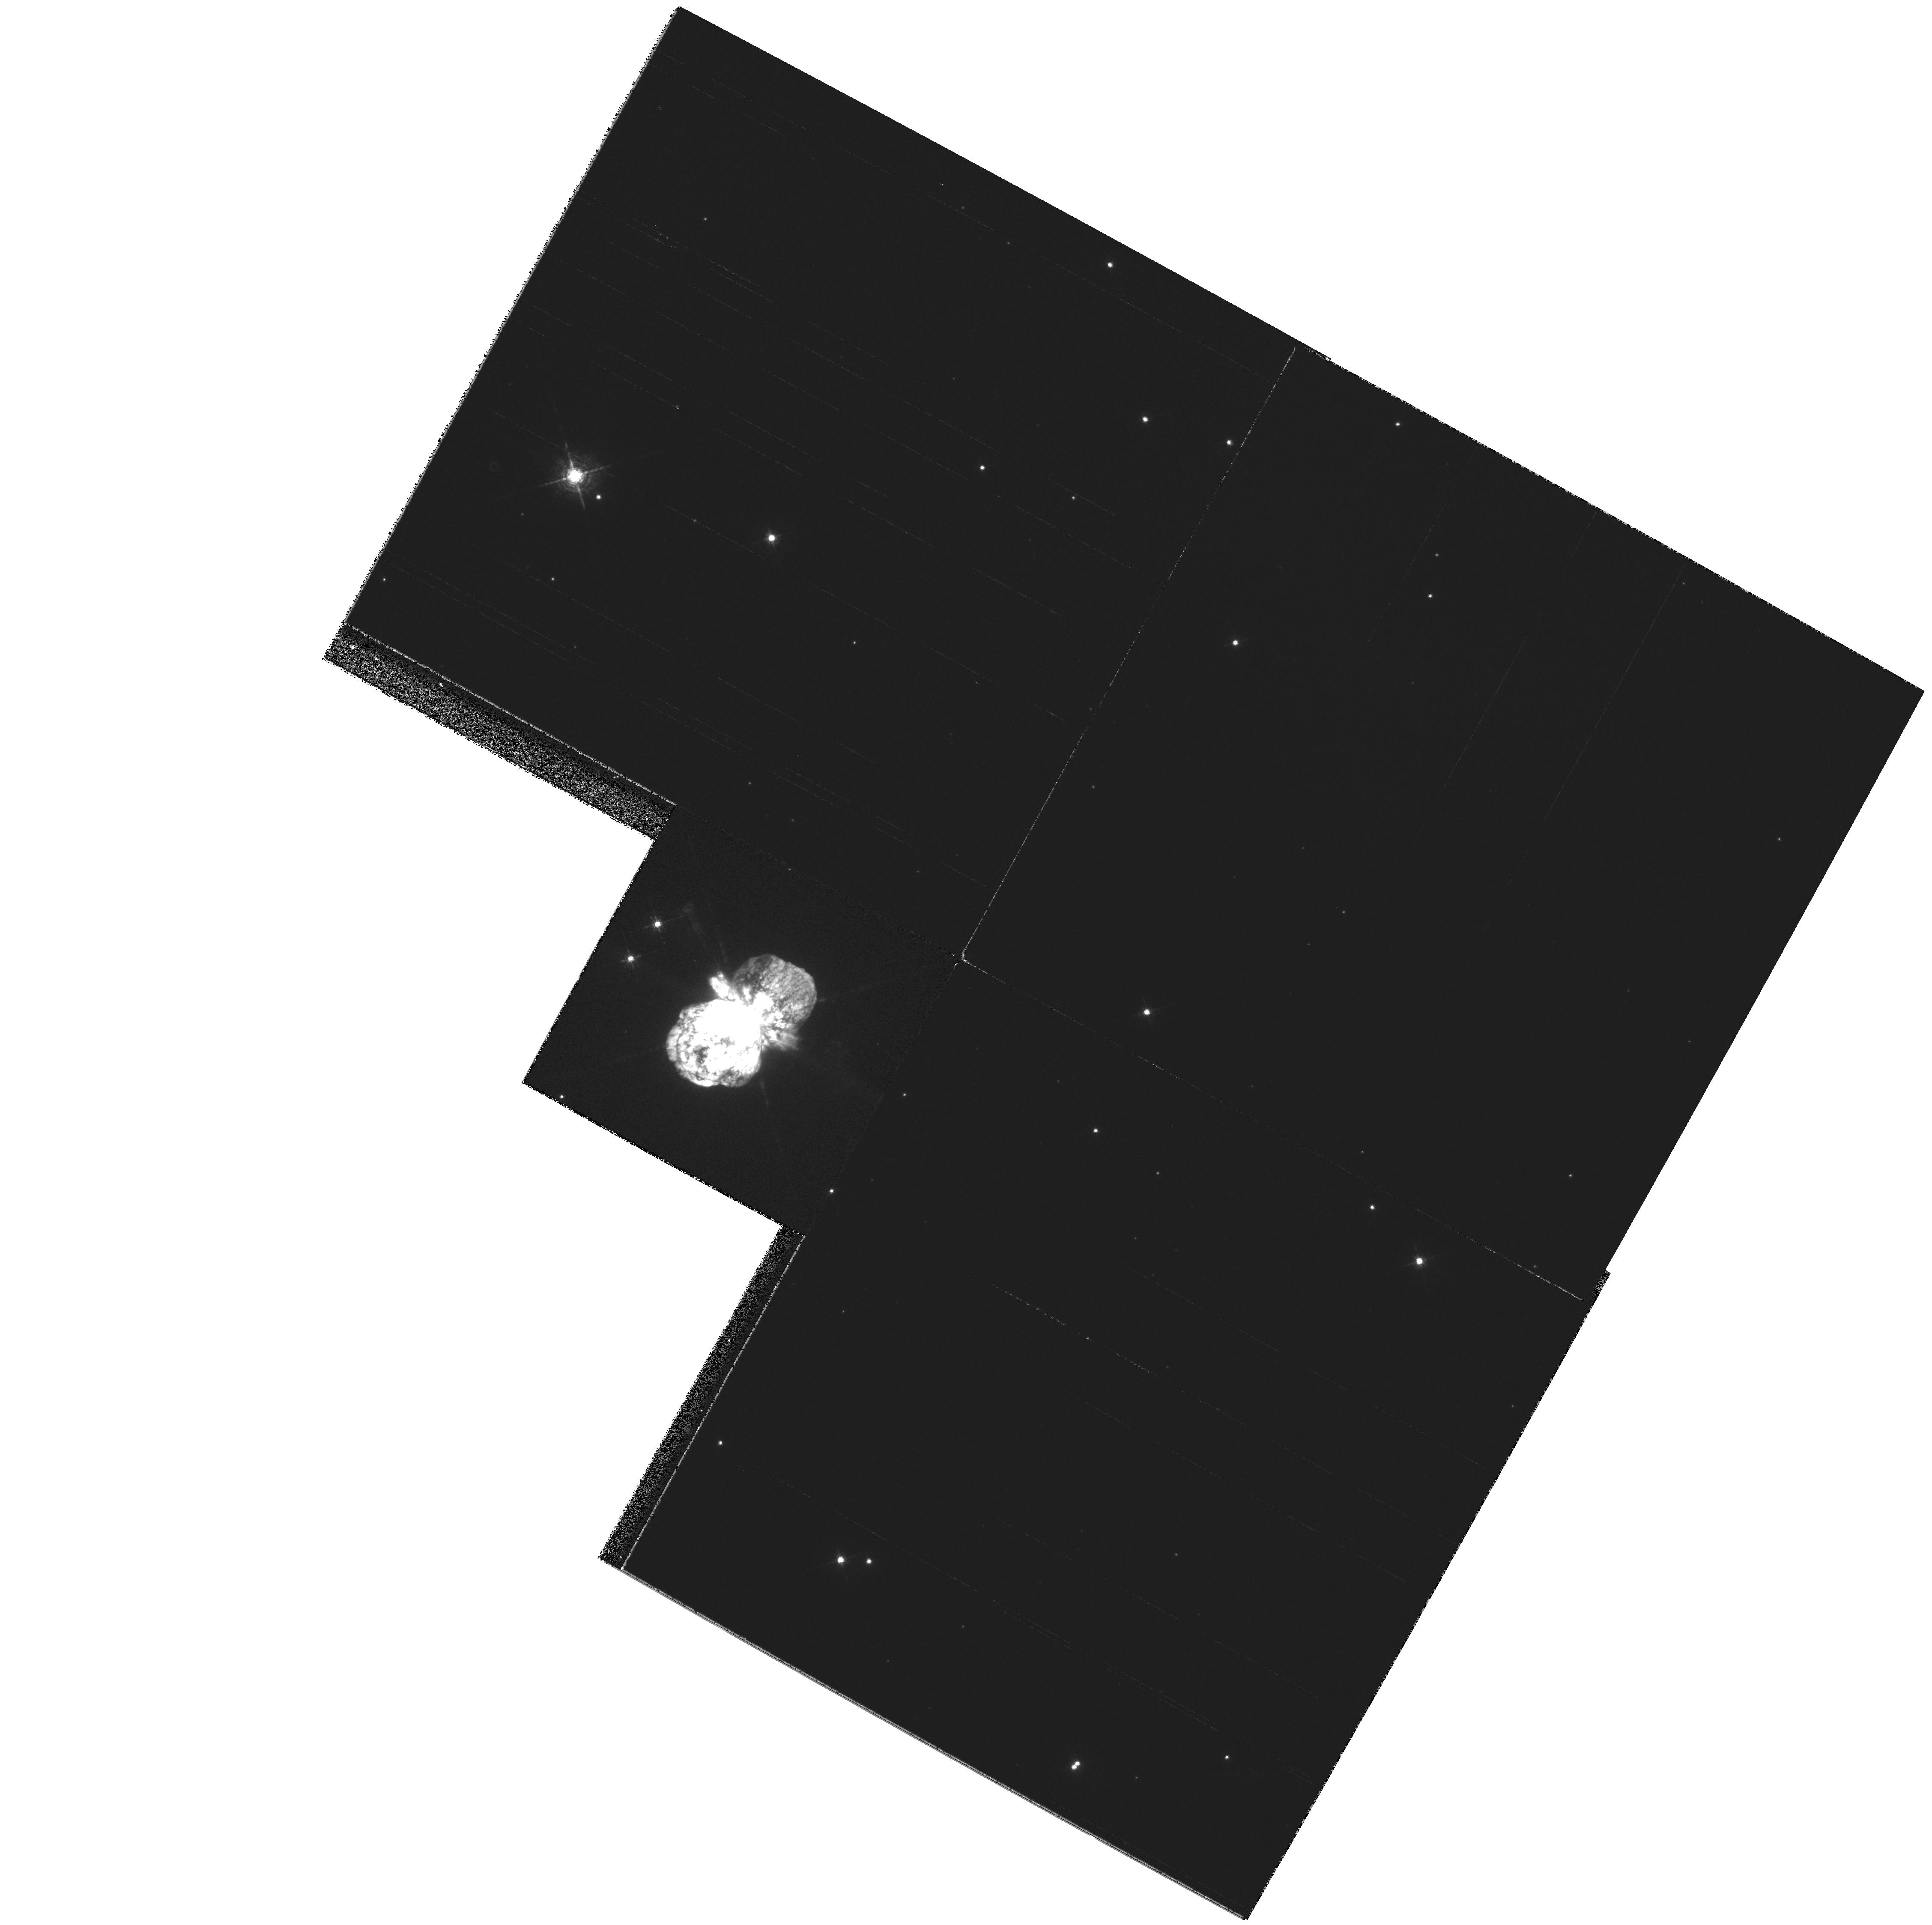
Target: ETA-CAR-PK1-OFFSET
Instrument: WFPC2/PC
Filter: F631N
Exposure: 2 min
Observation ID: hst_6501_01_wfpc2_pc_f631n_u3gn01

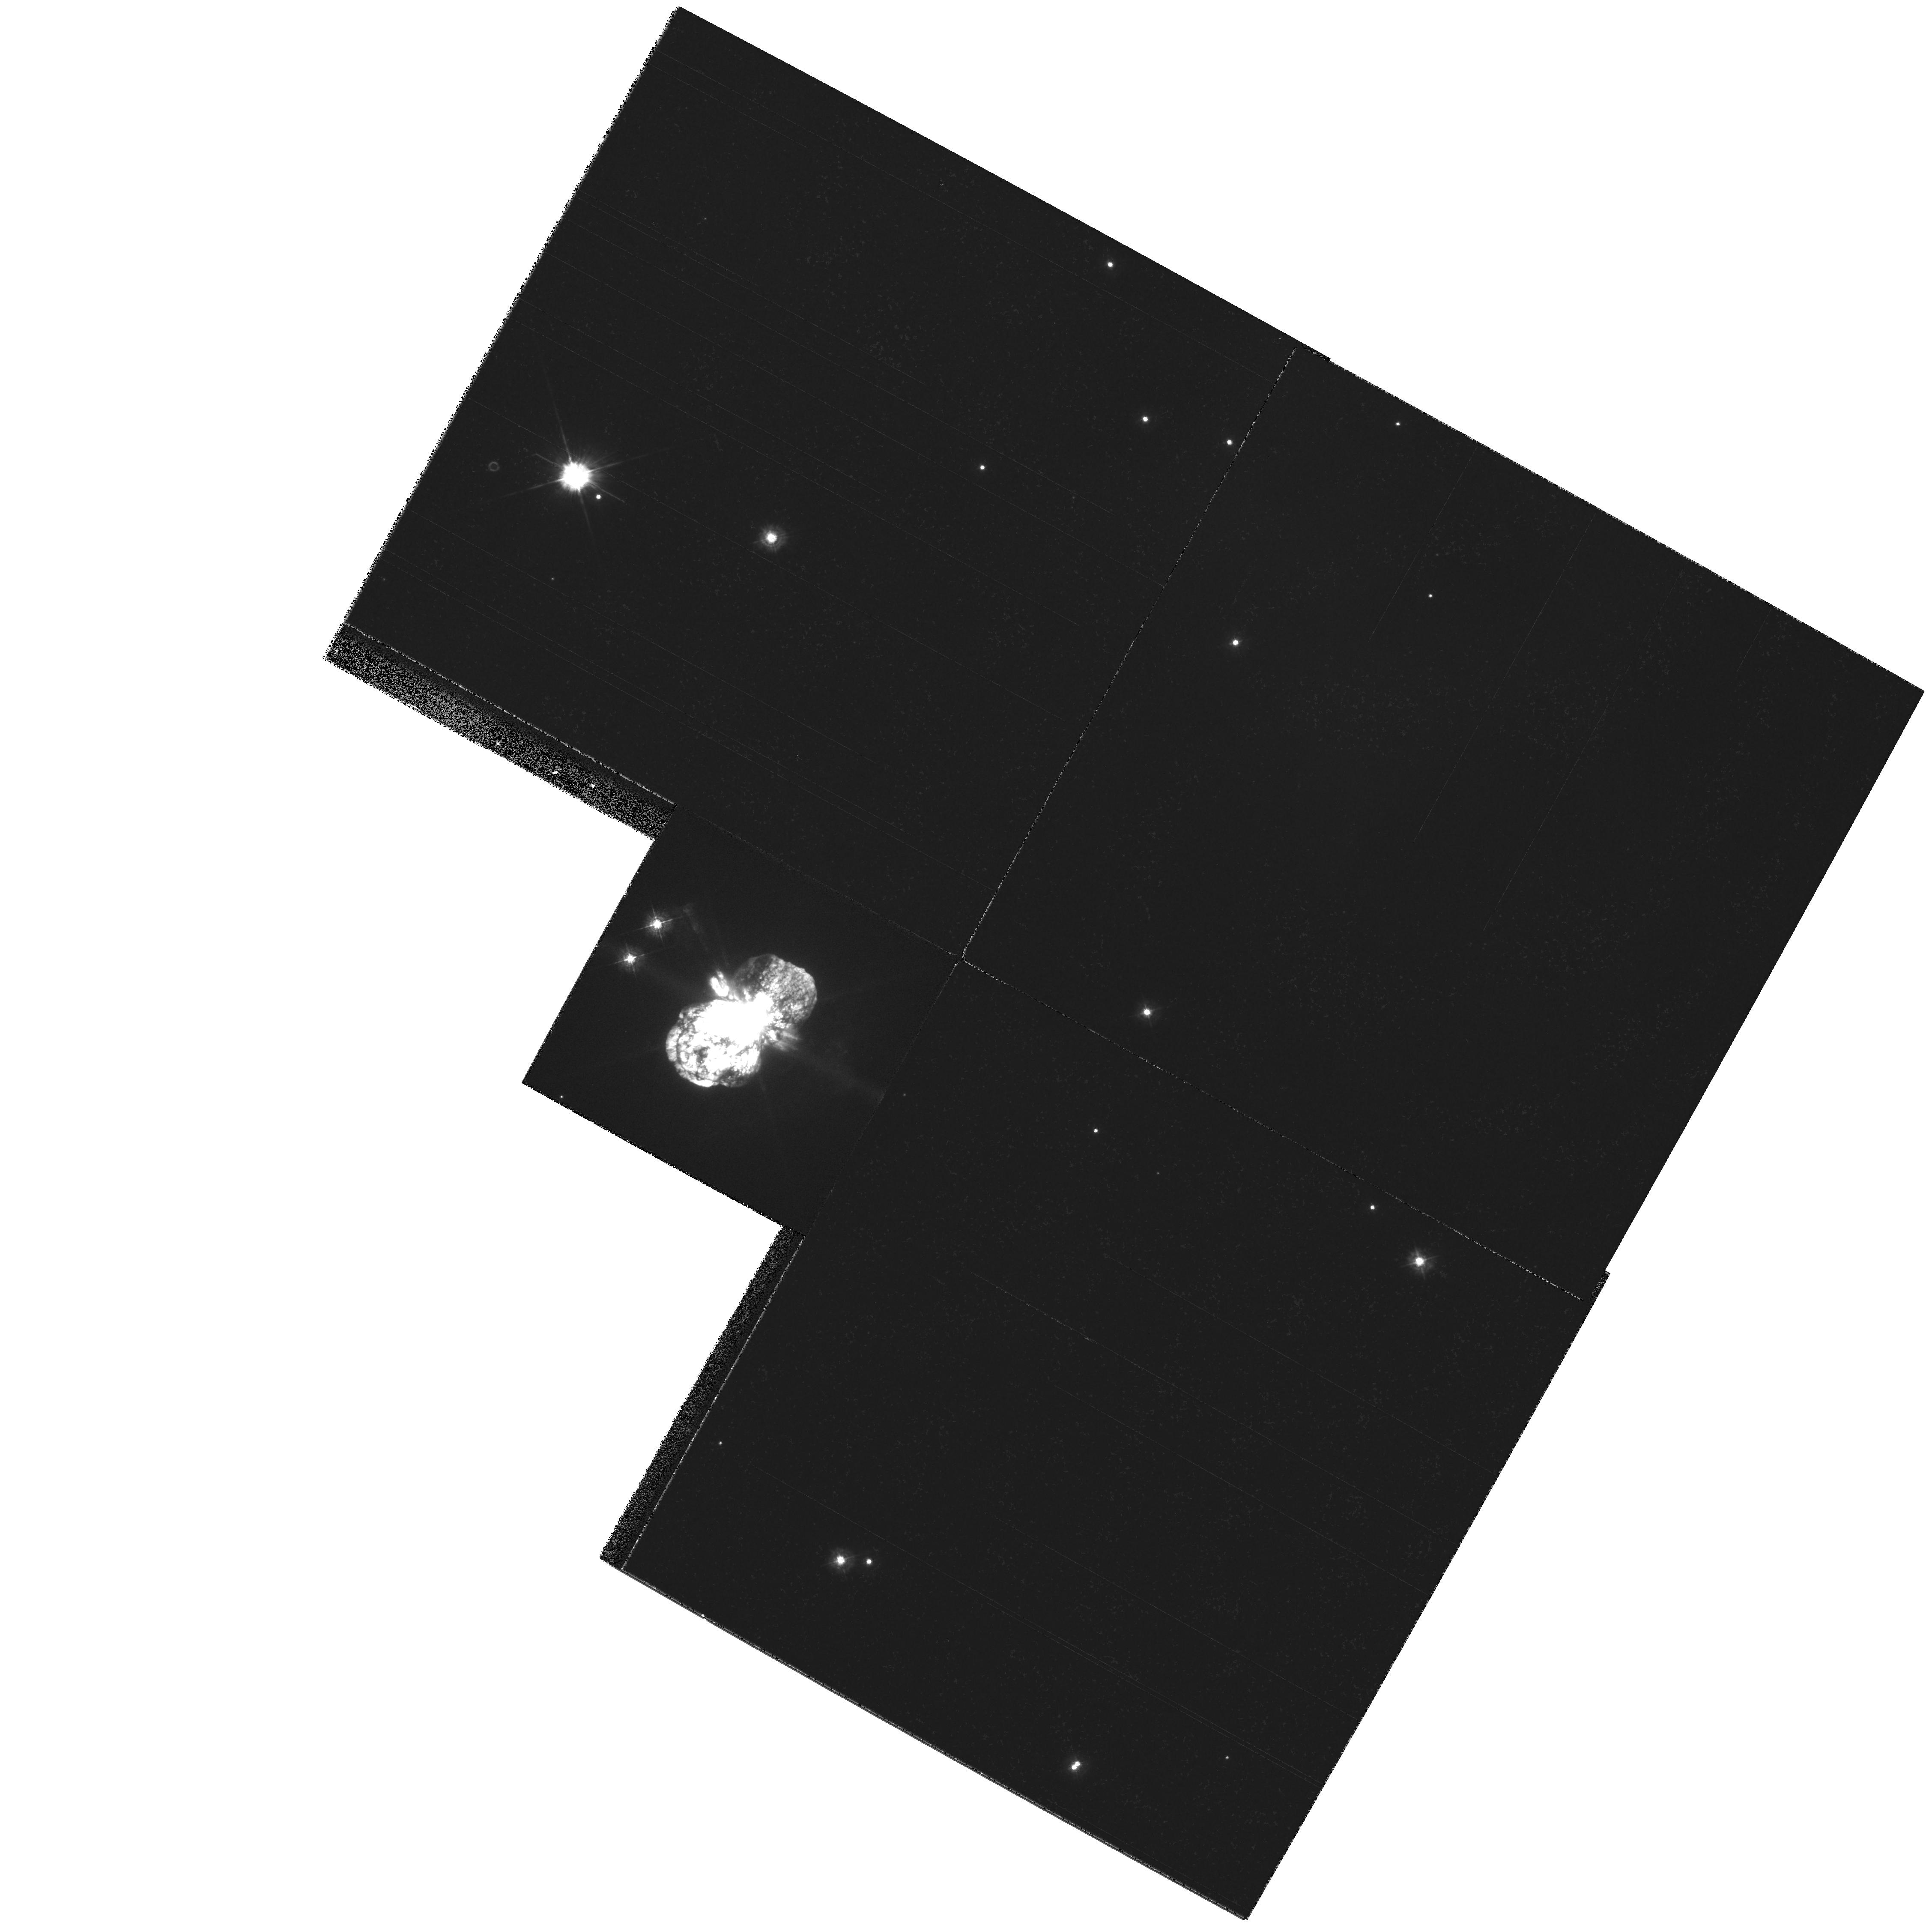
Target: ETA-CAR-PK1-OFFSET
Instrument: WFPC2/PC
Filter: F336W
Exposure: 2 min
Observation ID: hst_6501_01_wfpc2_pc_f336w_u3gn01

Probing the equatorial ejecta of Eta Carinae (PI: Davidson, Kris)

((This abstract is unchanged from the original Phase I version.)) --- The ``homunculus'', massive ejecta from Eta Carinae, is one of the most remarkable of all known bipolar objects. Its large, ragged equatorial debris-disk is particularly ill-understood, and we now suspect that this structure is critical for understanding the instability that caused Eta's Giant Eruption. By extension, this event and its morphology are important for the topic of LBVs and the top of the HR diagram. Some very successful recent HST data, including HRS observations in our Cycle 5 program, turn out to be unexpectedly relevant to the equatorial structure. Our HRS data, however, were of a tentative nature because the observing technique was tricky and had to be verified. Now those observations need to be extended. The applications are diverse. First, we need additional HRS wavelength coverage in order to see ions other than Fe II. Altogether these are needed for measuring the physical conditions in the unusual ejecta blobs and for understanding the peculiar excitation mechanisms. Equally important, we need additional observations farther out in the equatorial structure, mainly to discover the velocity structure (which is predicted to be different among various models) and also for other purposes. Finally, it is important to look for changes between Cycles 5 and 6, since this region is the site of recent radio and X-ray ``outbursts'' and has a history of spectroscopic fluctuation.